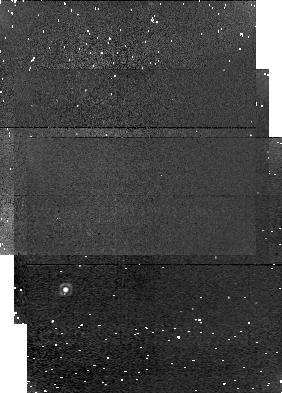
Target: field at RA 294.067°, Dec 29.544°. Instrument: NICMOS/NIC1. Filter: F166N. Exposure: 3 min. Observation ID: n4rt010b0

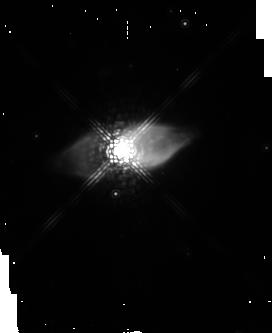
Target: M1-92. Instrument: NICMOS/NIC2. Filter: POL120L. Exposure: 13 min. Observation ID: n4rt010g0

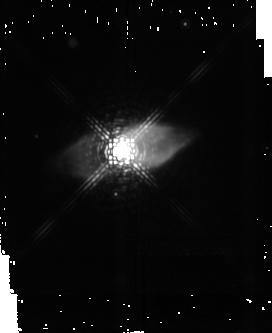
Target: M1-92. Instrument: NICMOS/NIC2. Filter: F222M. Exposure: 3 min. Observation ID: n4rt010a0

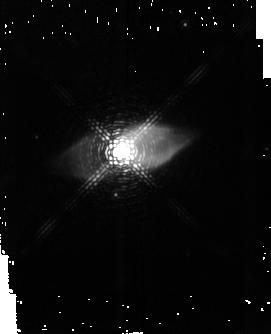
Target: M1-92. Instrument: NICMOS/NIC2. Filter: F215N. Exposure: 32 min. Observation ID: n4rt01070

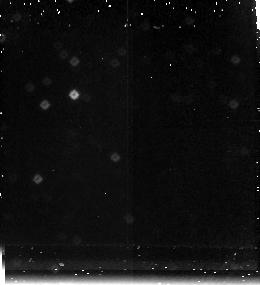
Target: field at RA 294.065°, Dec 29.528°. Instrument: NICMOS/NIC3. Filter: F212N. Exposure: 13 min. Observation ID: n4rt010i0

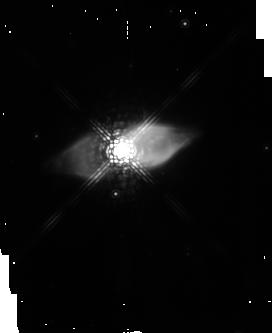
Target: M1-92. Instrument: NICMOS/NIC2. Filter: POL0L. Exposure: 13 min. Observation ID: n4rt010d0

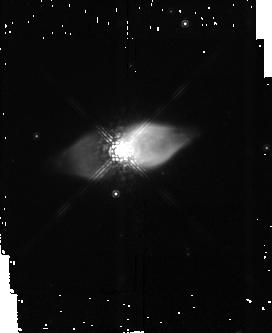
Target: M1-92. Instrument: NICMOS/NIC2. Filter: F165M. Exposure: 2 min. Observation ID: n4rt01040

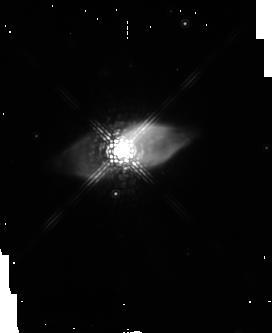
Target: M1-92. Instrument: NICMOS/NIC2. Filter: POL240L. Exposure: 13 min. Observation ID: n4rt010j0

Colliding Stellar Winds: Near-IR Imaging of the Protoplanetary Nebula M1--92 (PI: Bujarrabal, Valentin)

The interaction between a fast post-AGB bipolar outflow and a slowly expanding, dense AGB envelope is believed to be the dominant dynamical effect in the evolution of protoplanetary nebulae (PPNe) and the shaping of planetary nebulae. We are carrying out a multi-wavelength study of the PPN M1--92, to probe each of the important components in the interaction process. Millimeter-wave CO interferometry has revealed that the shock-accelerated, low-energy material is distributed in the thin walls of a double cavity covering the whole nebula, and our WFPC2 optical emission-line images show the presence of highly excited countershocks propagating in a very collimated post-AGB jet within the CO double cavity. We propose complementary NICMOS narrow-band (F212N, F215N), broad -band (F165M, F222M) and polarimetric (2 Mum POL filters) imaging observations of M1--92 in order (a) to study the intermediate-excitation gas at the interface between the cold molecular and hot atomic gas (identified from our ground-based observations of H_2 vibrational line emission) and perhaps also at the leading bow-shock; (b) to study the concentration of dust around the central star in M1--92, in a 2 arcsec wide region, that may play an important role in the collimation of the fast jets; and (c) to search for a low-luminosity companion which is hypothesized to initiate bipolar symmetry in PPNe.